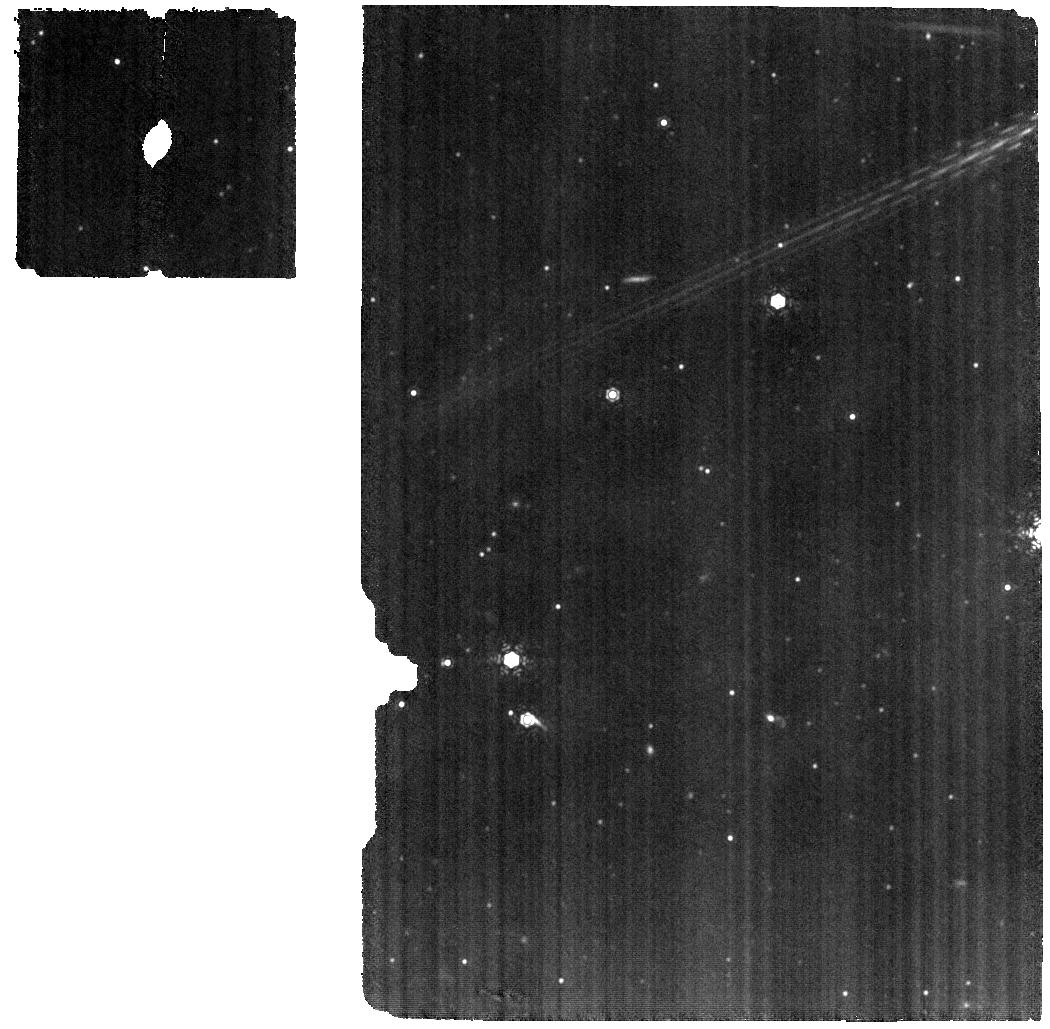
Target: HD-325367
Instrument: MIRI
Filter: F1130W
Exposure: 17 min
Observation ID: jw02209-o001_t001_miri_f1130w

Preparing for planets: the impact of the extraordinary outburst of EX Lup on its circumstellar disk (PI: Abraham, Peter)

The extraordinary outburst of the young eruptive star EX Lup in 2008 offers currently the best and only opportunity to study quantitatively the effect of a pre-main sequence outburst on the circumstellar disk. Mid-infrared spectroscopic observations during the burst revealed the formation of crystalline silicates, as well as drastic chemical changes in the abundances of gas-phase OH, H2O, and organic molecules. Observations suggest, and simulations make predictions for the outward transport of the fresh crystals and for the timescales and intensity of molecular changes. Here we propose to use JWST/MIRI in medium resolution spectroscopy mode to re-discover the lost crystalline grains 15 years after the outburst. We will measure their mass, pinpoint the outward transport trajectory, and learn if the crystals could have reached the comet-forming zone behind the snowline, solving the mystery of the measured high crystallinity in solar-system comets. The spectra will also provide unique information on the time-dependent outburst-induced chemistry, and enables us to decide whether molecular reformation leads to long-term cumulative changes in the chemical content of the inner disk. EX Lup is the only target to answer these questions, because precise observations exist for pre-burst, burst, and - with JWST - the post-outburst phases. The project will close the investigation of the 2008 outburst, and provides a quantitative assessment of the effects of similar outbursts, which the proto-Sun also could have experienced, on the chemical and mineralogical inventory of the inner disk where terrestrial planets and comets form.